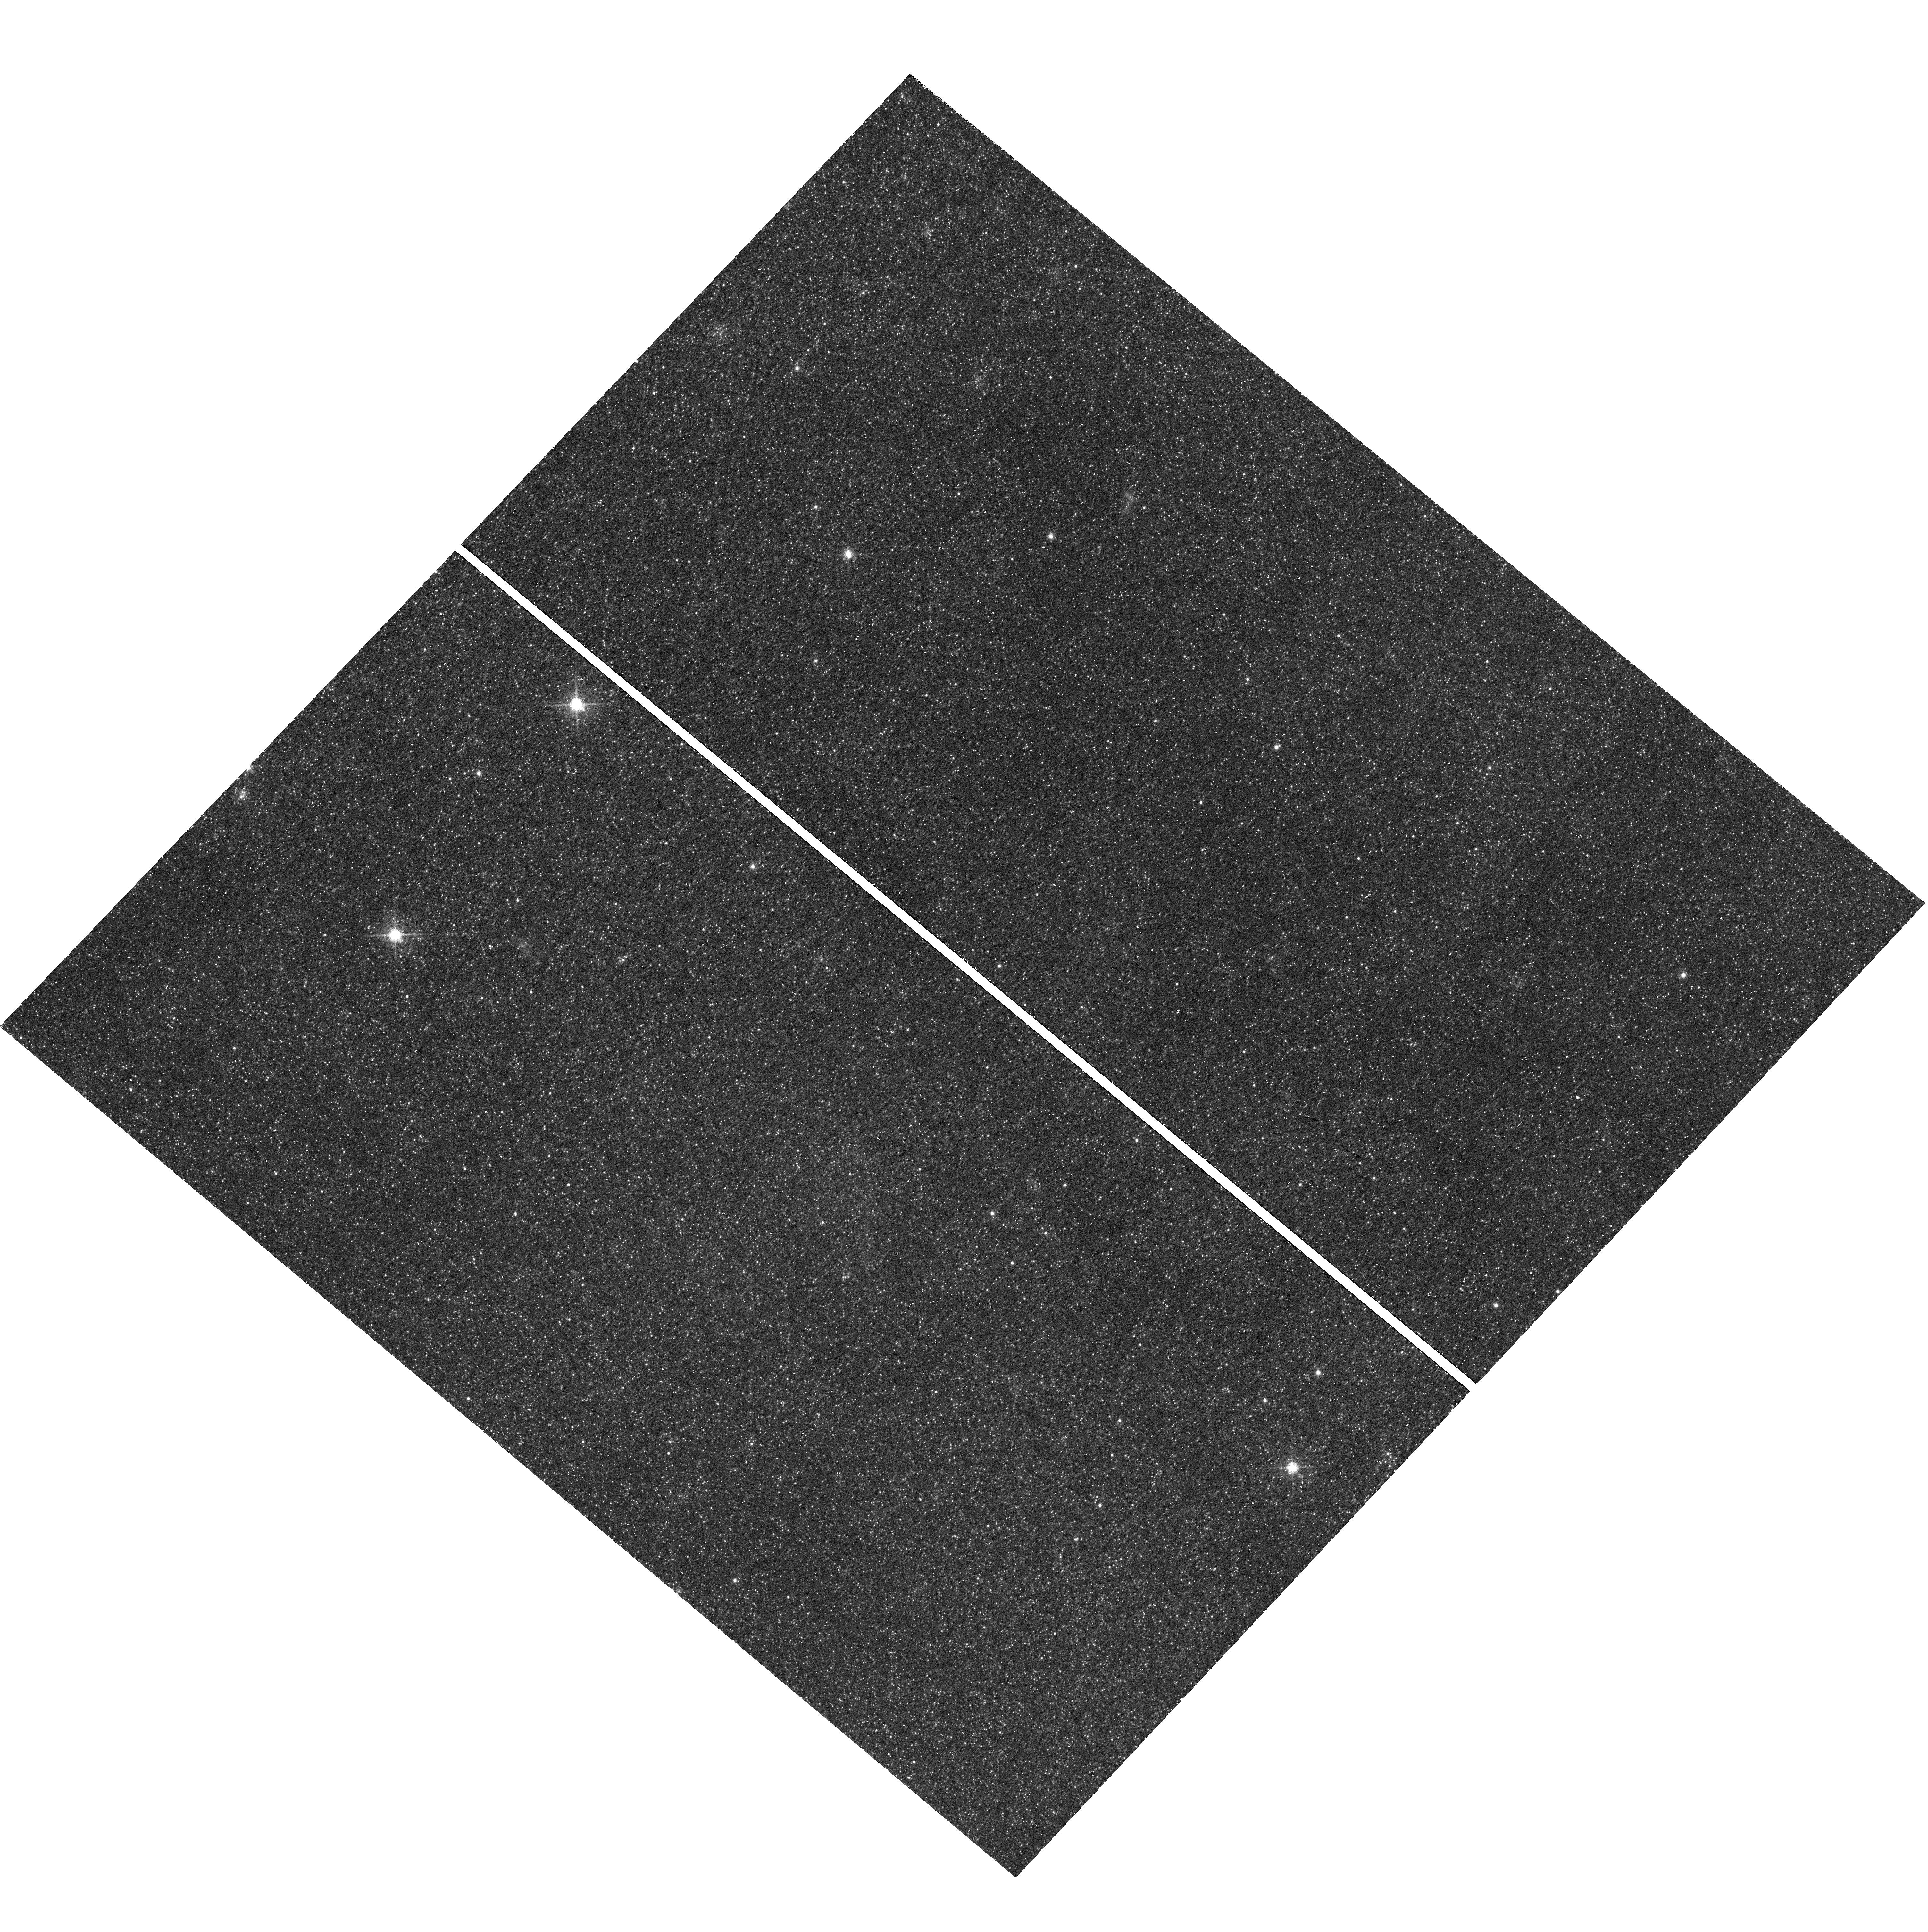
Target: RX-J0045.4+4154. Instrument: WFC3/UVIS. Filter: F673N. Exposure: 47 min. Observation ID: hst_15102_08_wfc3_uvis_f673n_idlf08

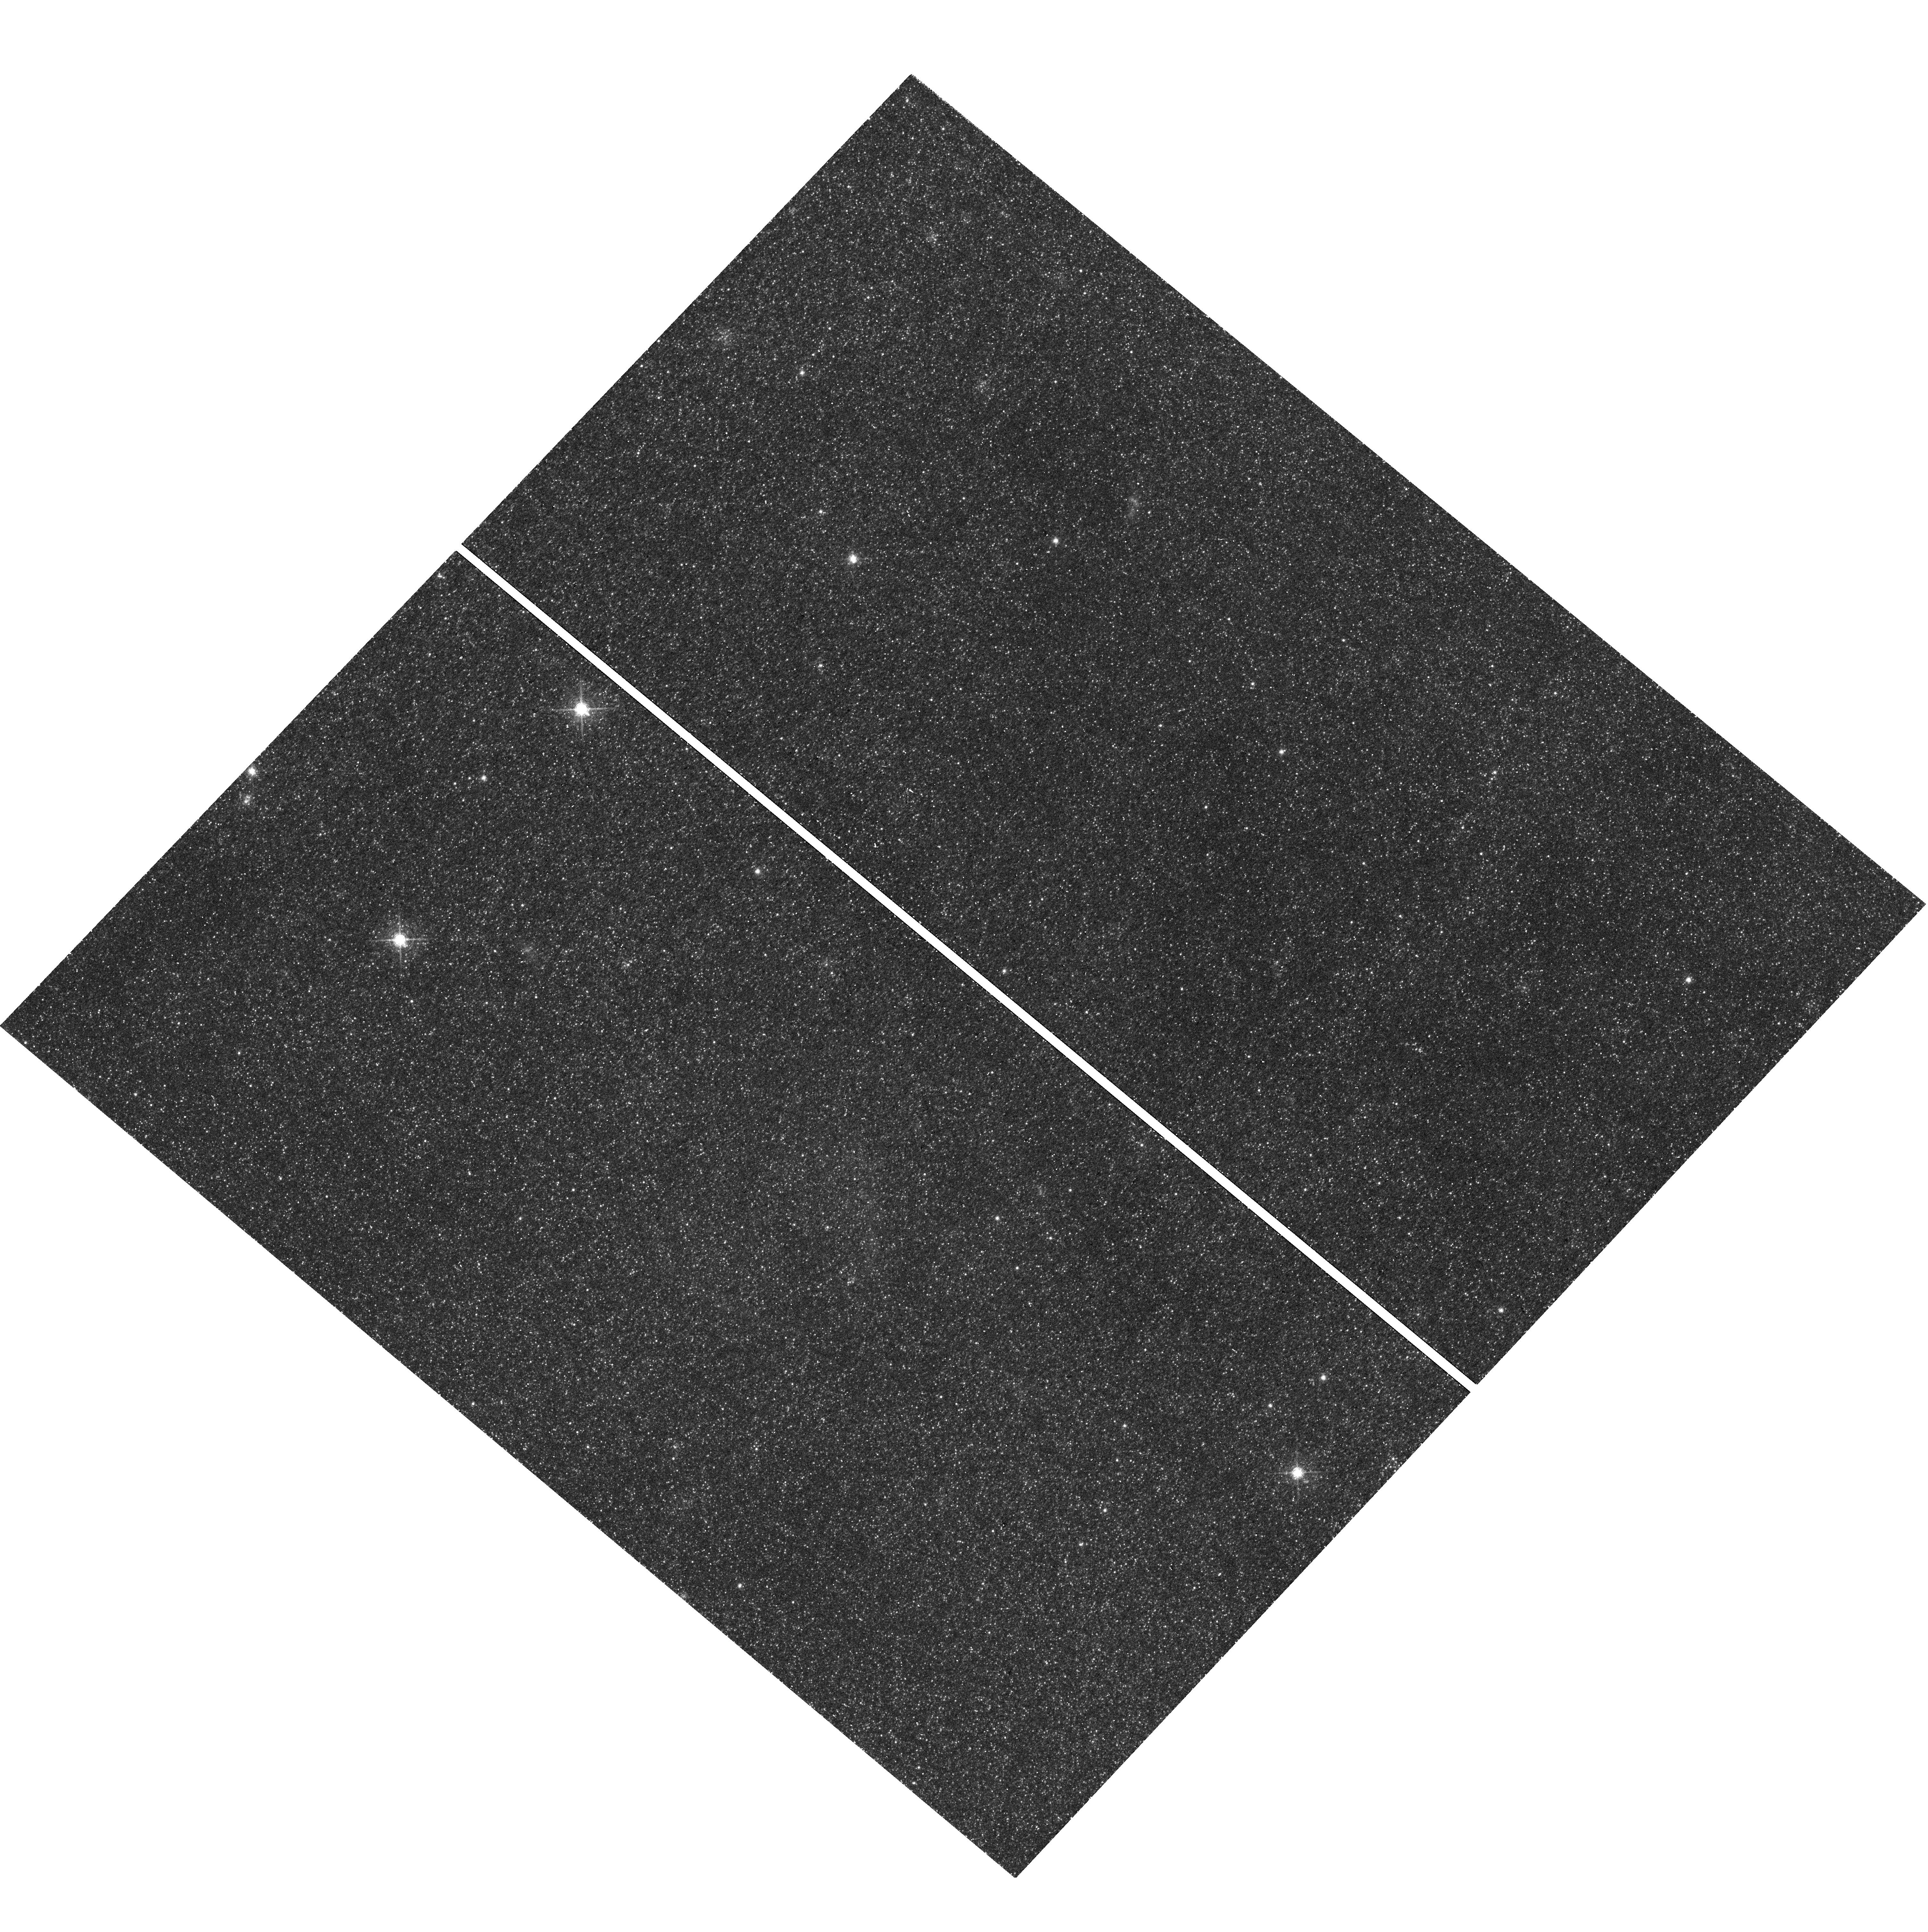
Target: RX-J0045.4+4154. Instrument: WFC3/UVIS. Filter: F673N. Exposure: 47 min. Observation ID: hst_15102_01_wfc3_uvis_f673n_idlf01

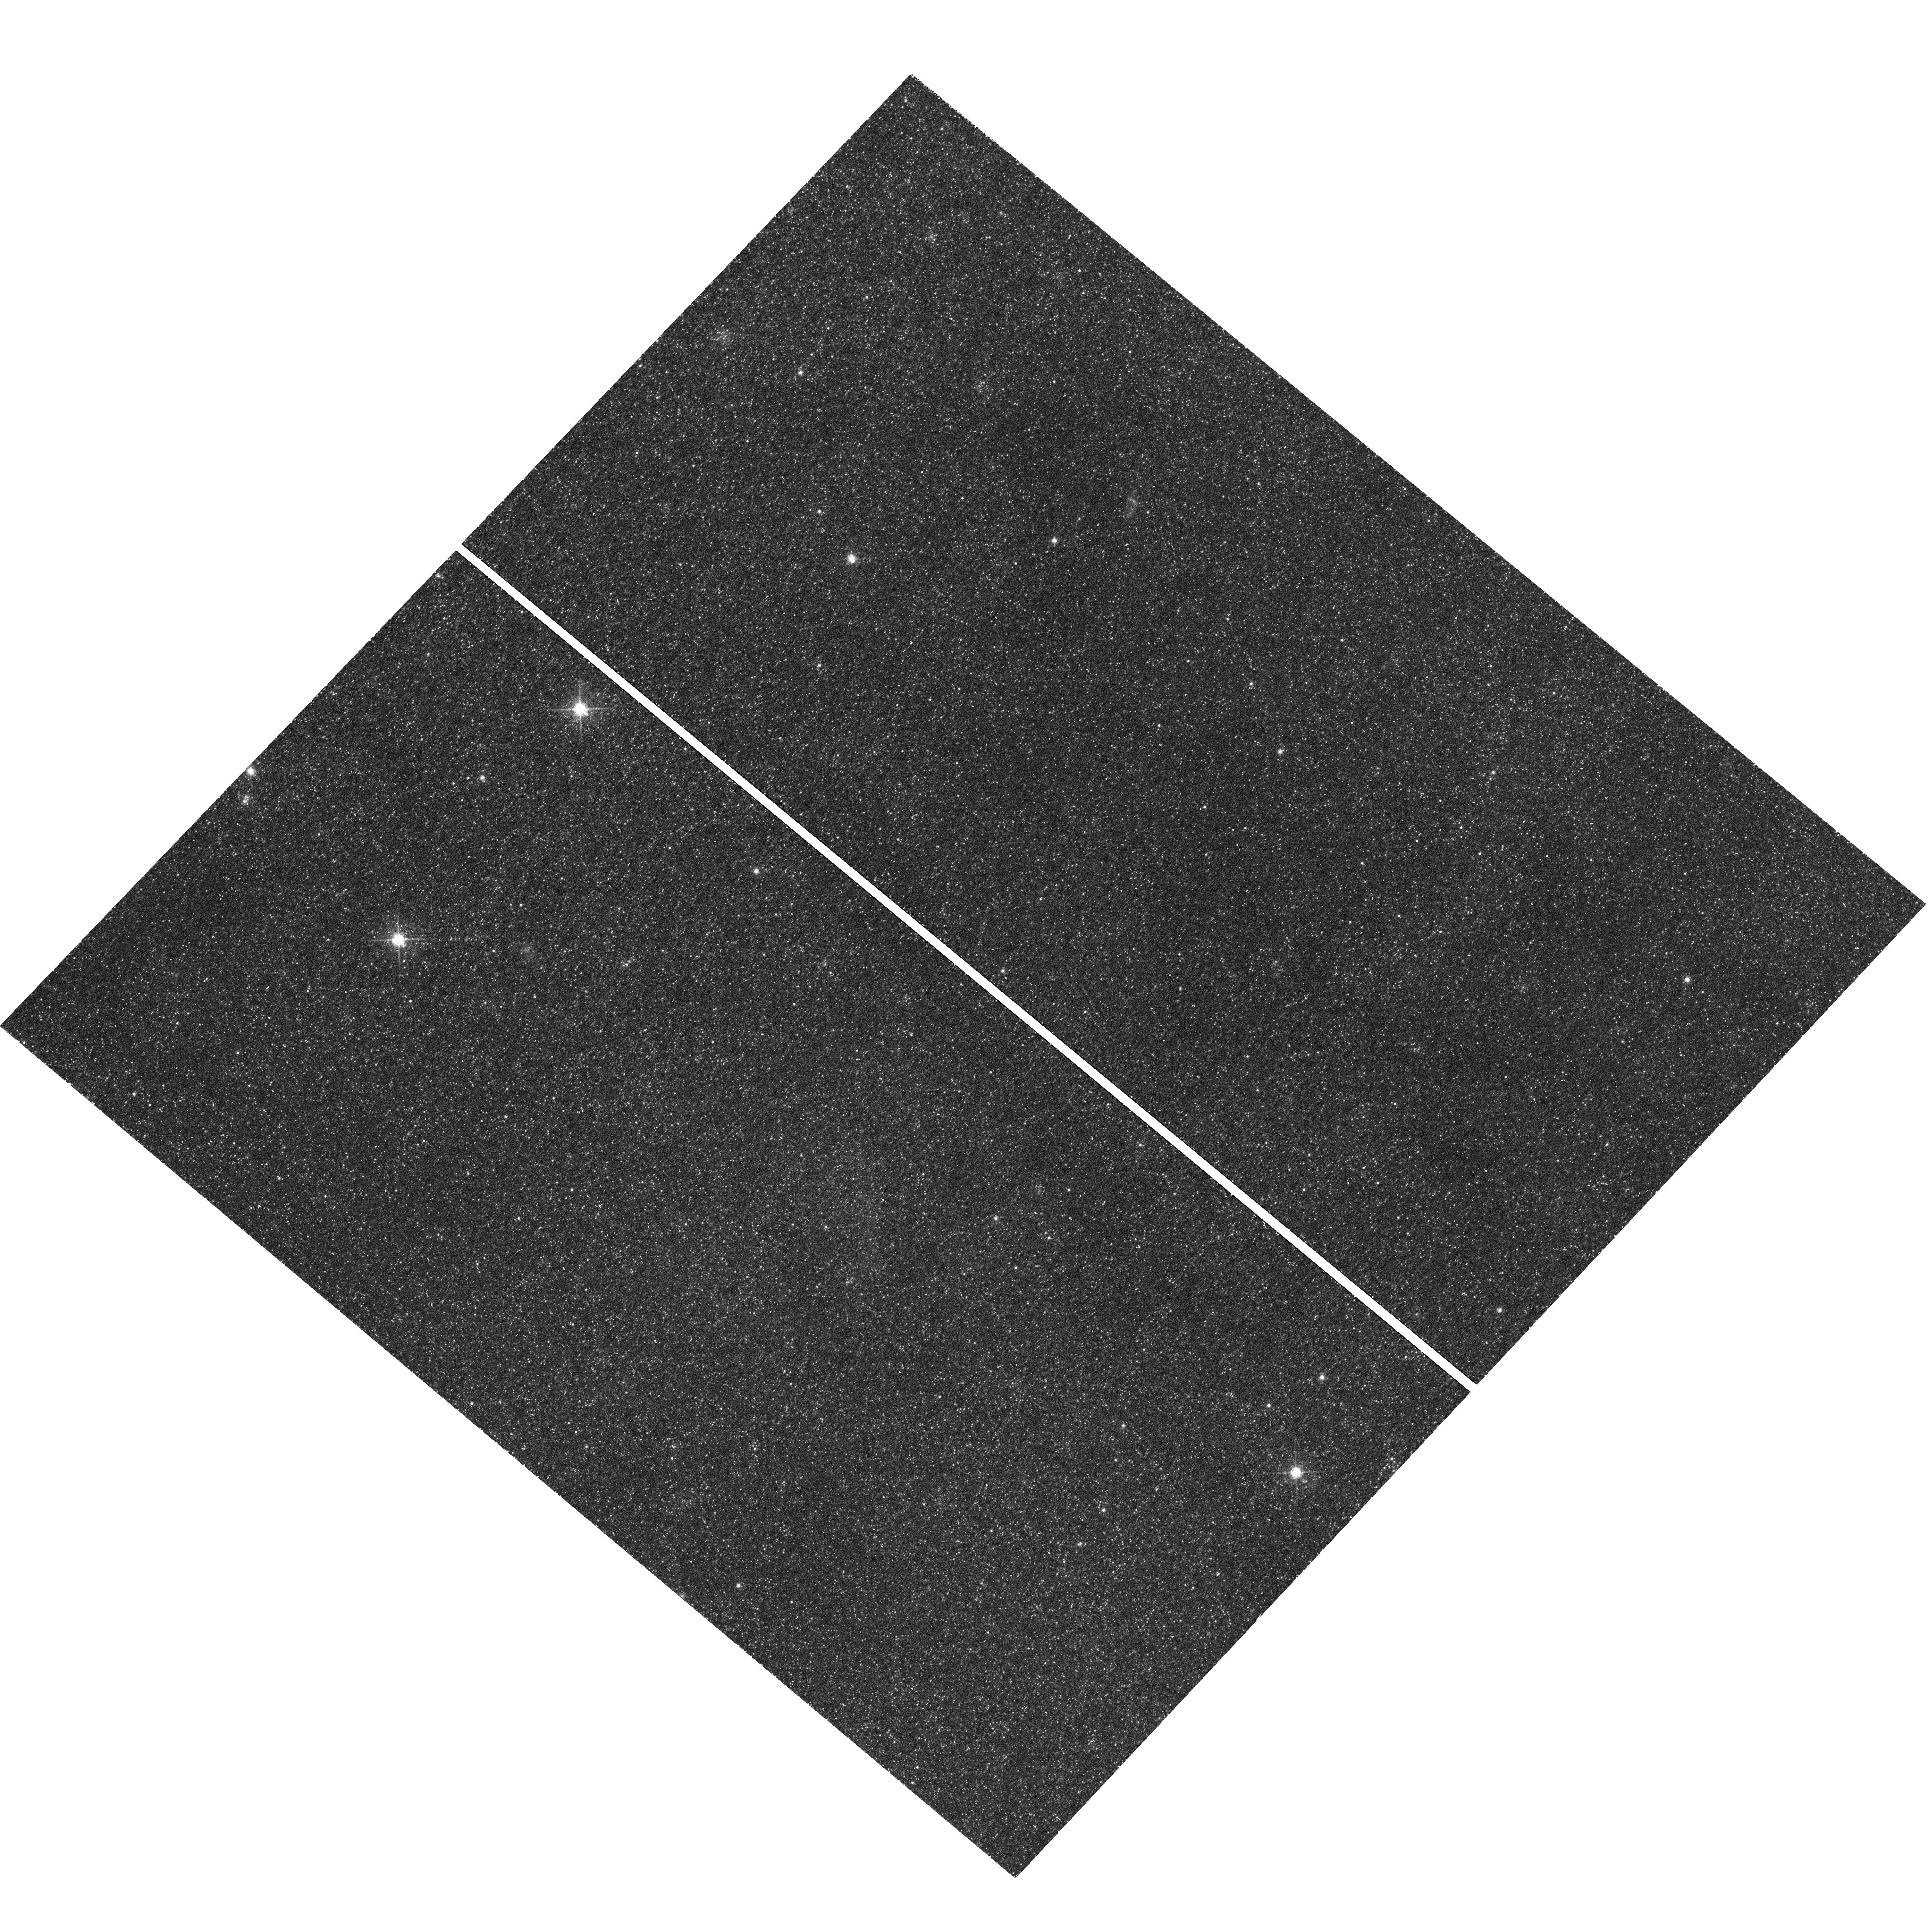
Target: RX-J0045.4+4154. Instrument: WFC3/UVIS. Filter: F673N. Exposure: 47 min. Observation ID: hst_15102_03_wfc3_uvis_f673n_idlf03

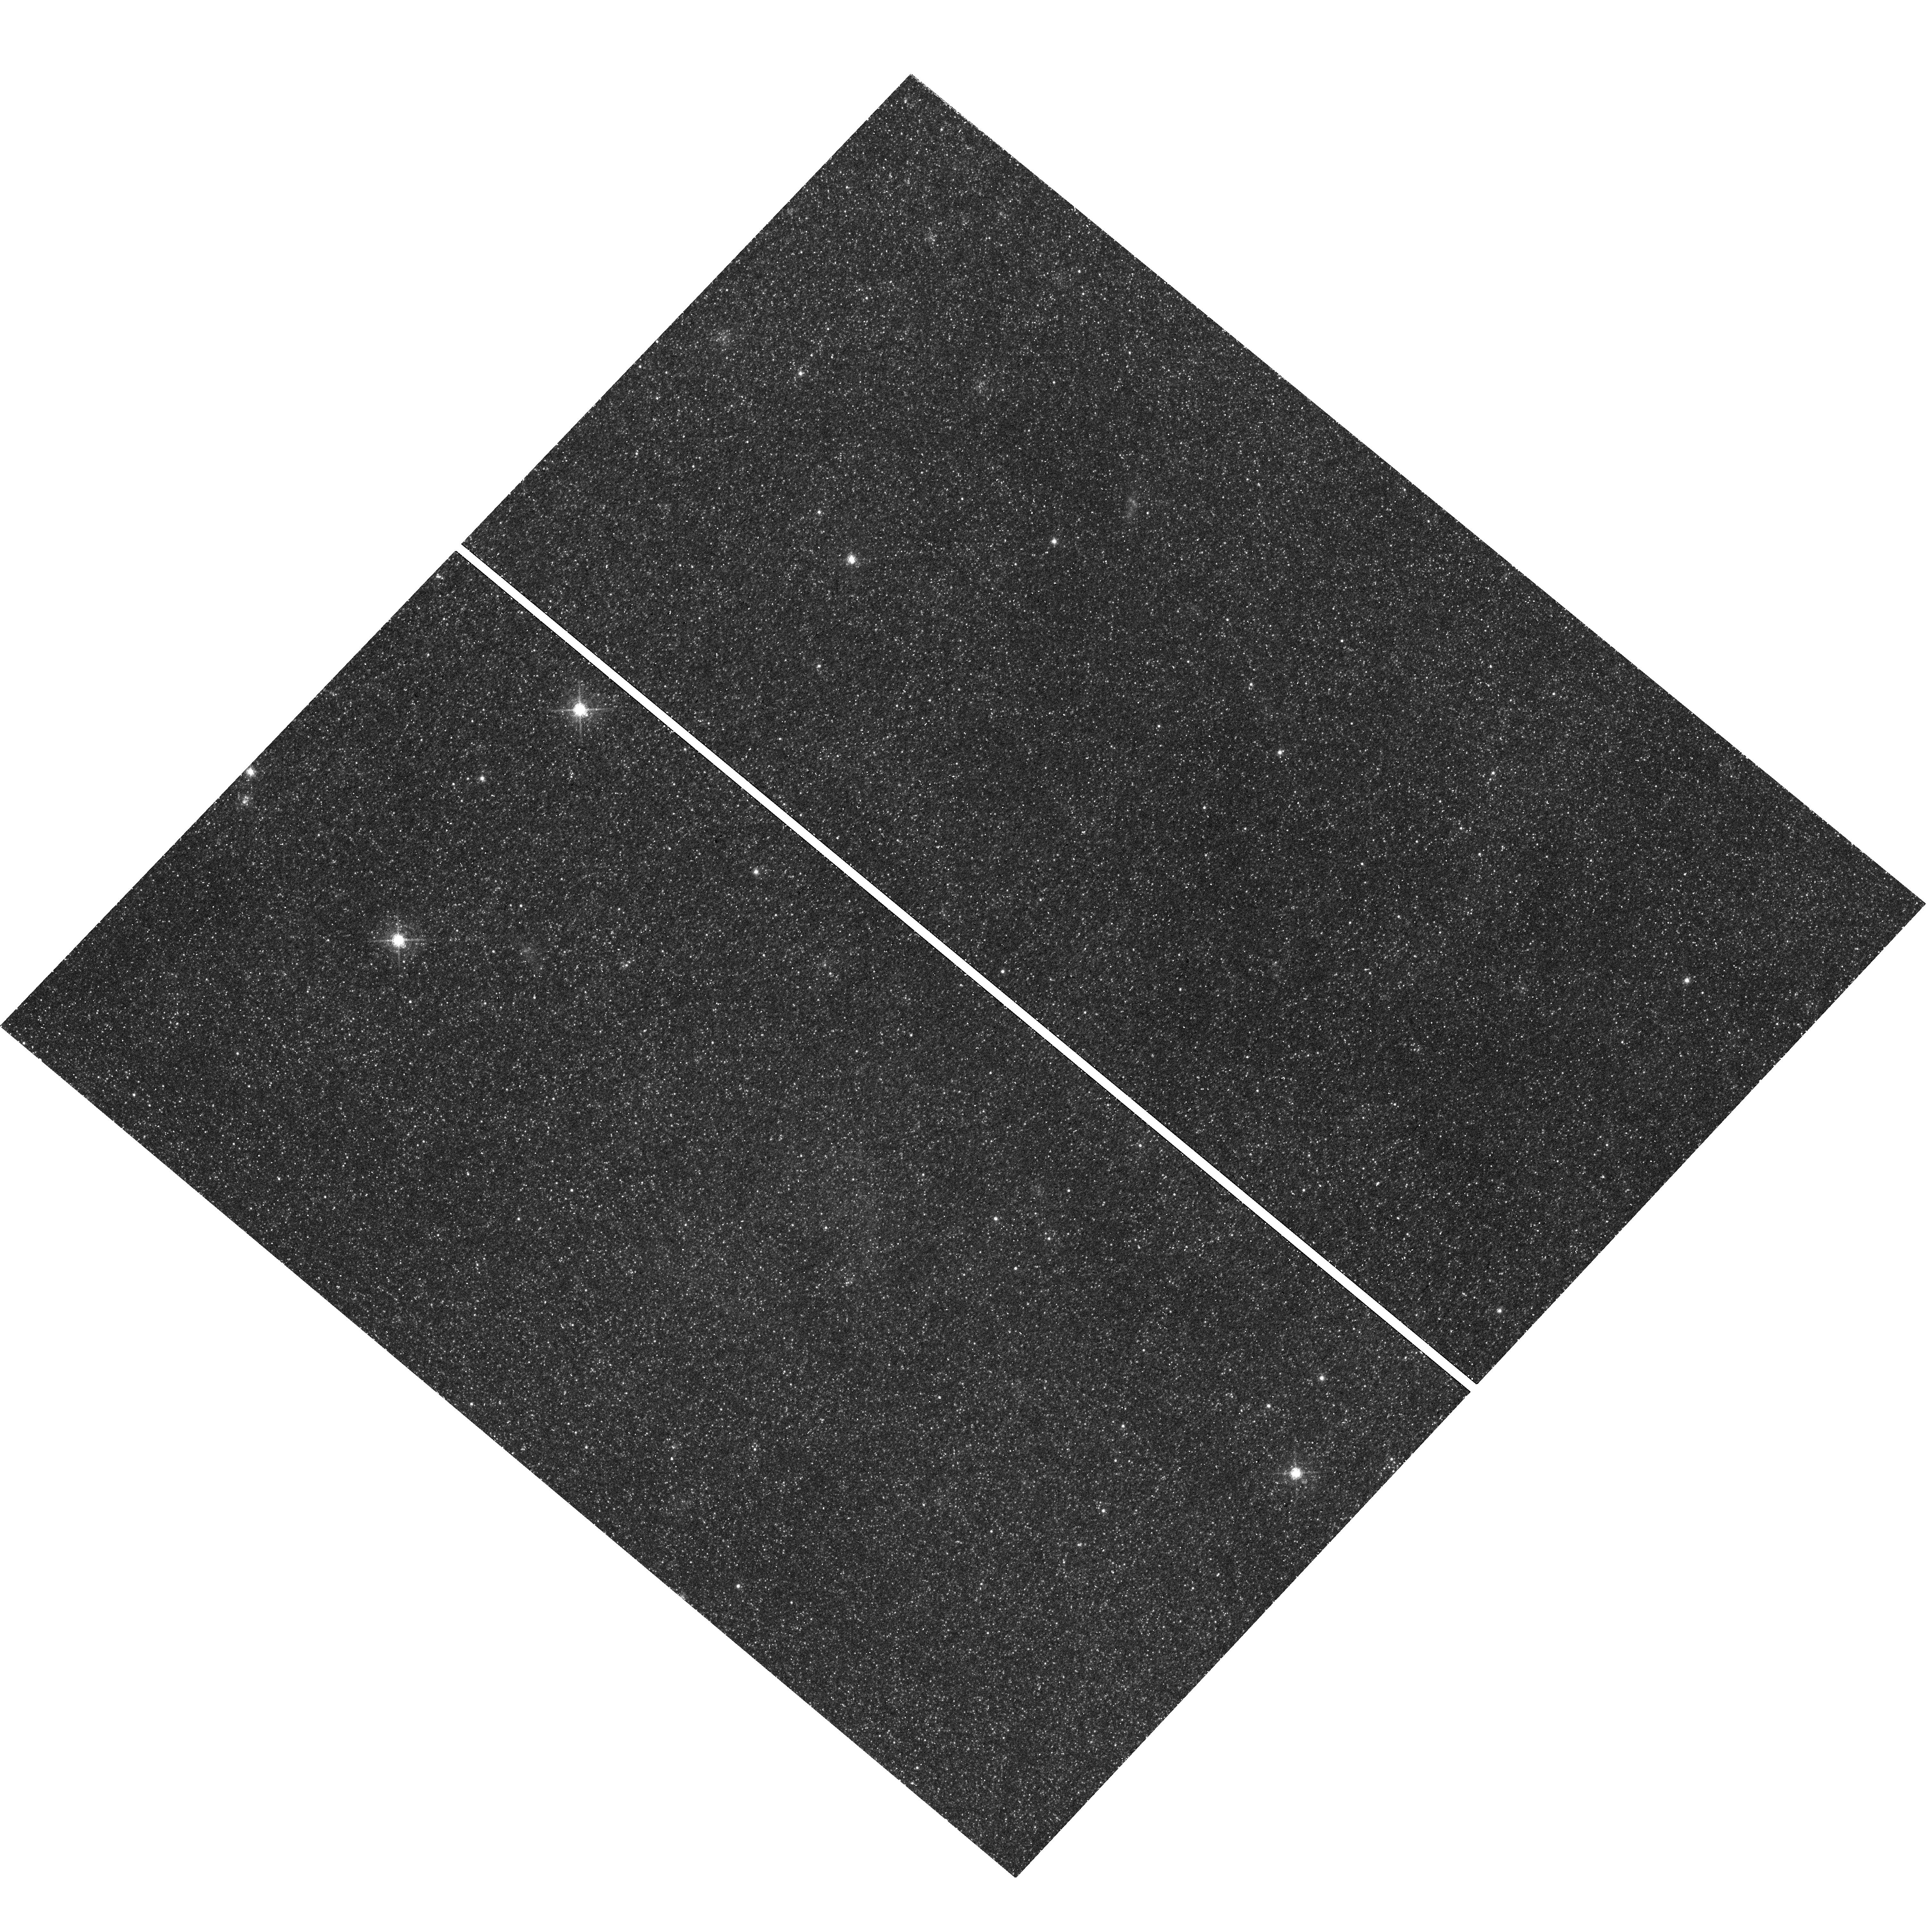
Target: RX-J0045.4+4154. Instrument: WFC3/UVIS. Filter: F673N. Exposure: 47 min. Observation ID: hst_15102_05_wfc3_uvis_f673n_idlf05

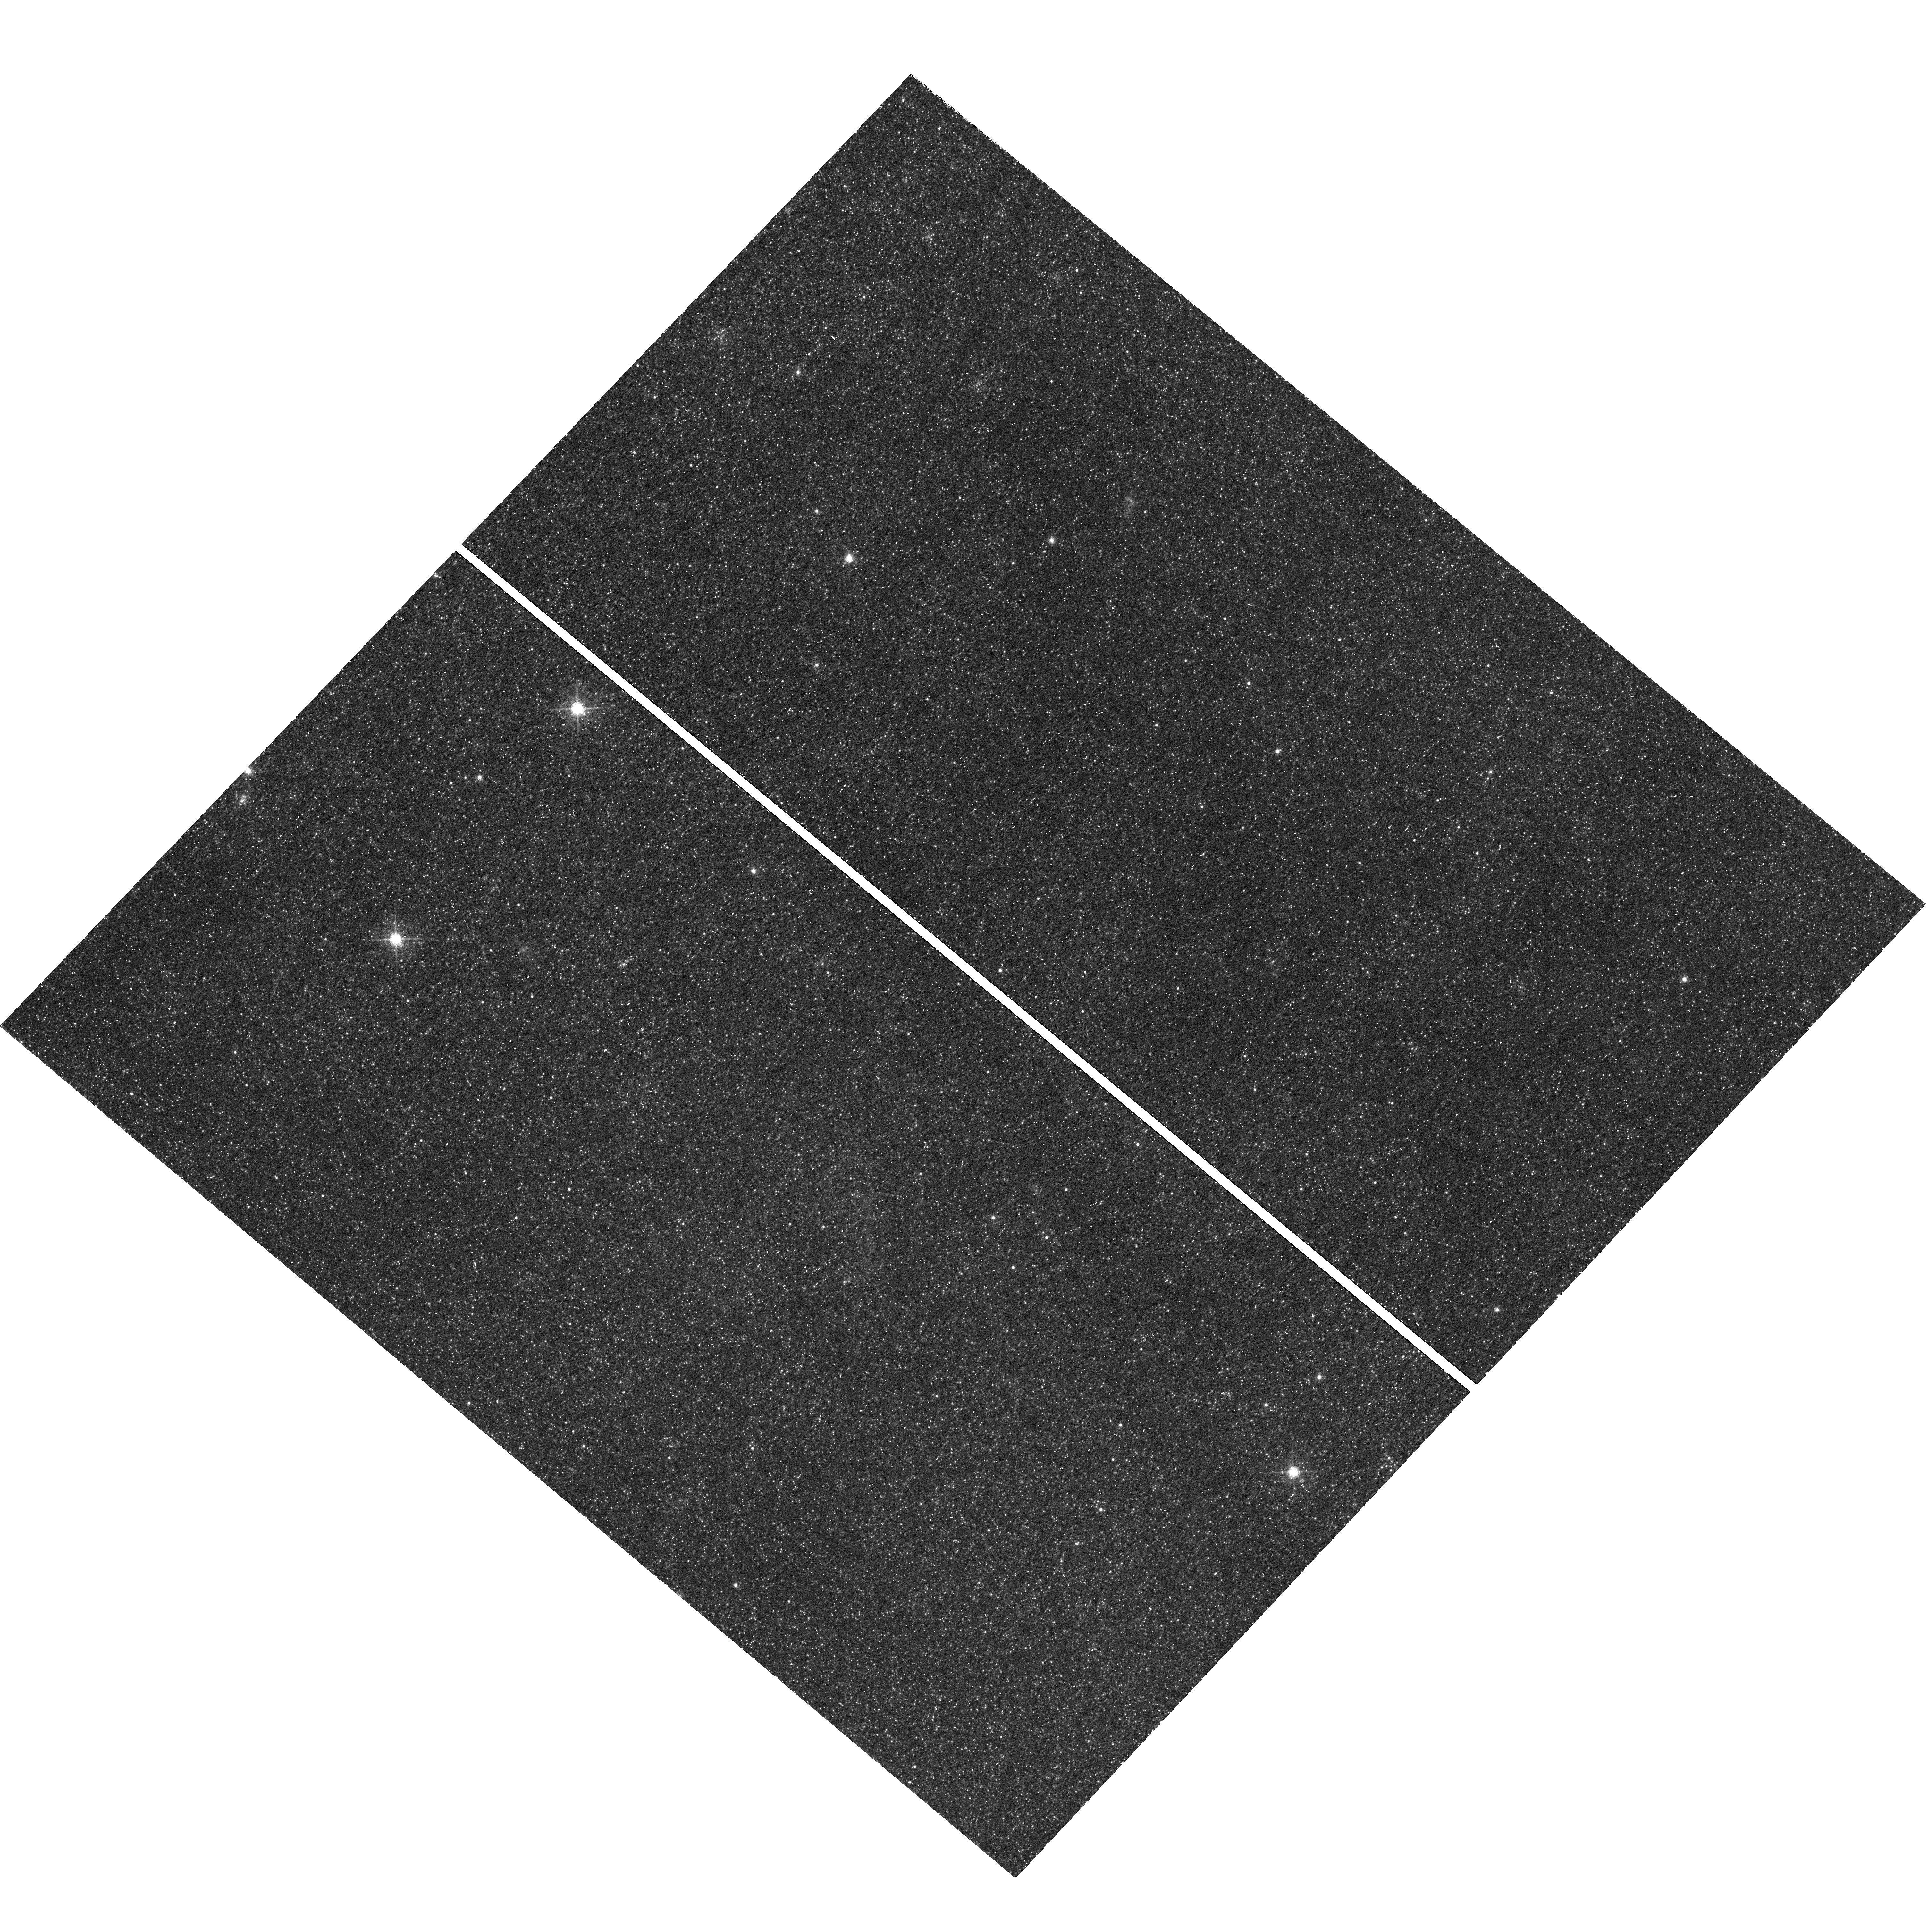
Target: RX-J0045.4+4154. Instrument: WFC3/UVIS. Filter: F673N. Exposure: 47 min. Observation ID: hst_15102_07_wfc3_uvis_f673n_idlf07

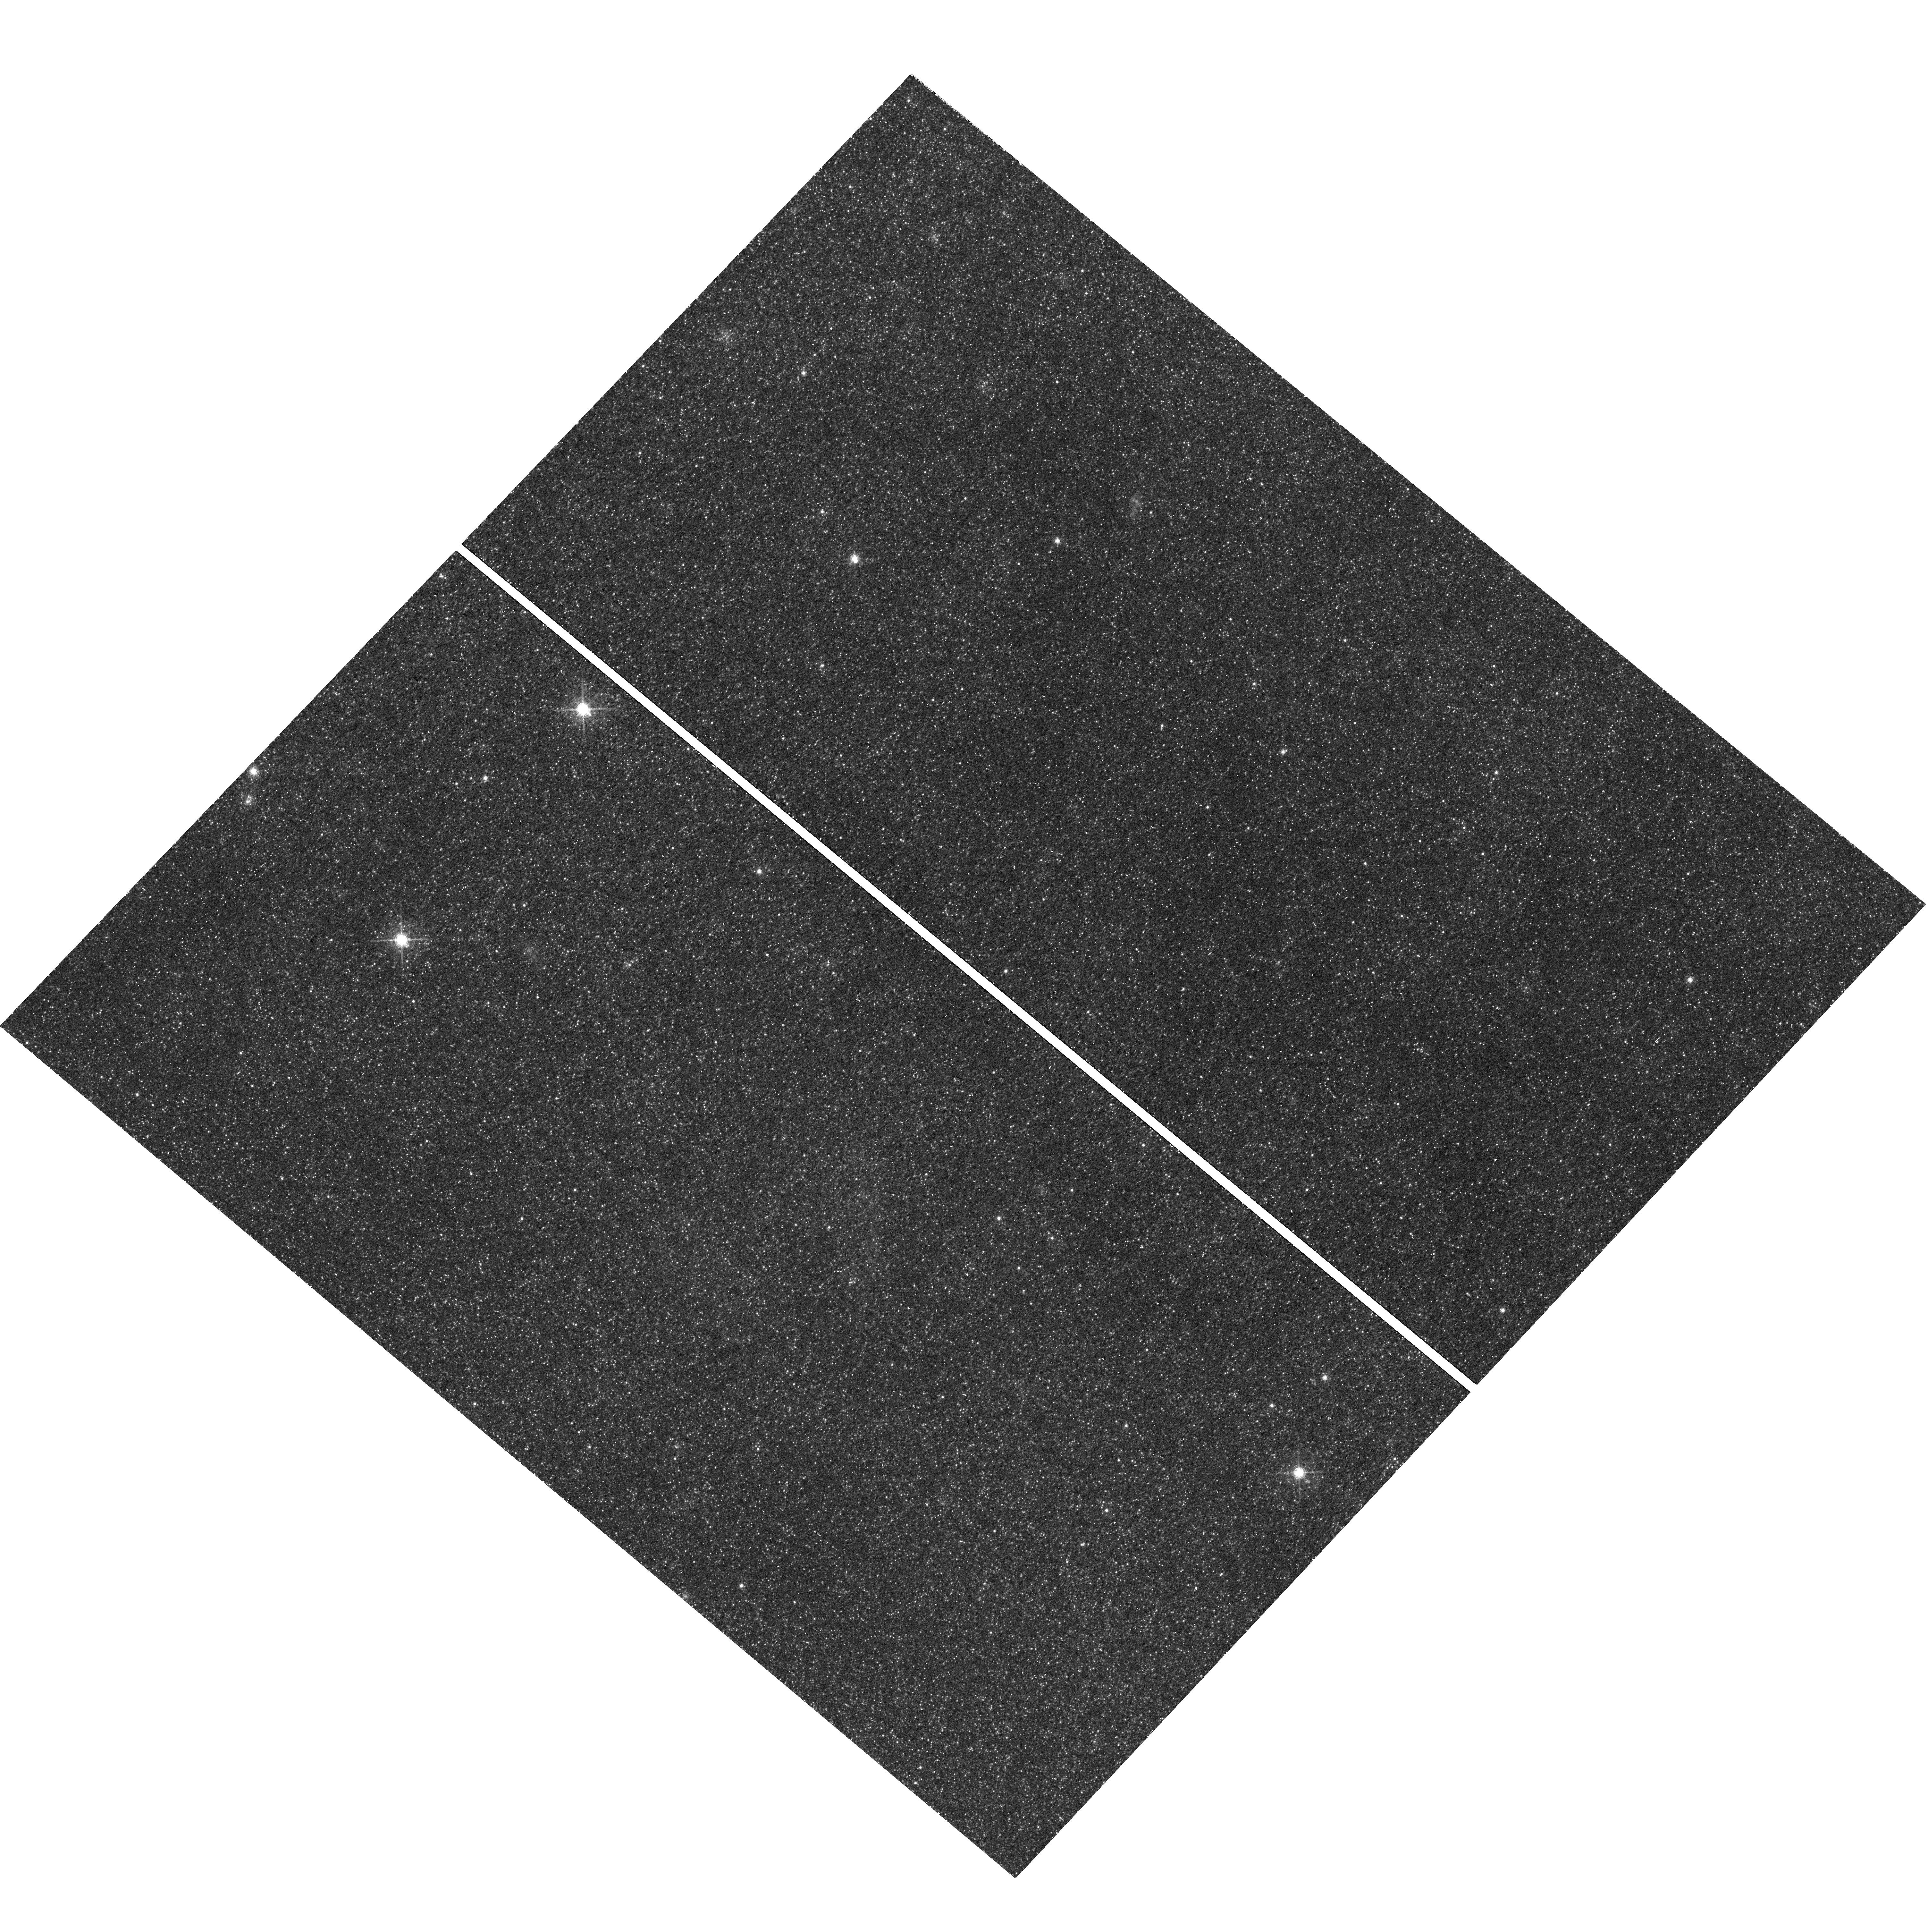
Target: RX-J0045.4+4154. Instrument: WFC3/UVIS. Filter: F673N. Exposure: 47 min. Observation ID: hst_15102_02_wfc3_uvis_f673n_idlf02

The Super-Remnant of the Recurrent Nova M31N 2008-12a - A Signpost to Type Ia Supernovae? (PI: Darnley, Matthew James)

M31N 2008-12a is the single most important nova system in M31. With an unprecedented 9 observed eruptions in just 9 years, an ultra-high mass white dwarf, a high accretion rate, and low ejected mass, it is the leading pre-explosion Supernova Type Ia progenitor candidate in any galaxy. Our team uncovered a vast elliptical nebula, centred on the nova - a recurrent nova 'super-remnant', the relic of many thousands of past eruptions. State-of-the-art 'multi-cycle' nova eruption models have shown that a CO WD in a short-recurrence period nova does indeed grow towards the Chandrasekhar mass. Such models predict frequent He-flashes, ejecting significantly more mass at higher velocities, every few-hundred eruptions. Our Cycle 24 Halpha observations confirmed the association between the recurrent nova and its super-remnant, enabled the mapping of the gas density, and provided the first possible evidence of the proposed recurrent He-flashes - large scale 'ripples' in the super-remnant. We propose to utilize the unique high-spatial resolution capabilities of HST at visible wavelengths to obtain a series of deep [S II] images to: (i) uniquely trace the remnant shock structure; (ii) confirm the detection of the signature ripples laid down in the super-remnant by the recurrent He-flashes, hence (iii) constrain models of the super-remnant, allowing extrapolation to other systems, and (iv) validate long-term nova eruption models, and also (v) explore shaping mechanisms both by the nova process and surrounding ISM. The relics of He-flashes within the super-remnant would confirm the new single-degenerate WD growth model, providing crucial evidence in support of the nova pathway to SNe Ia.